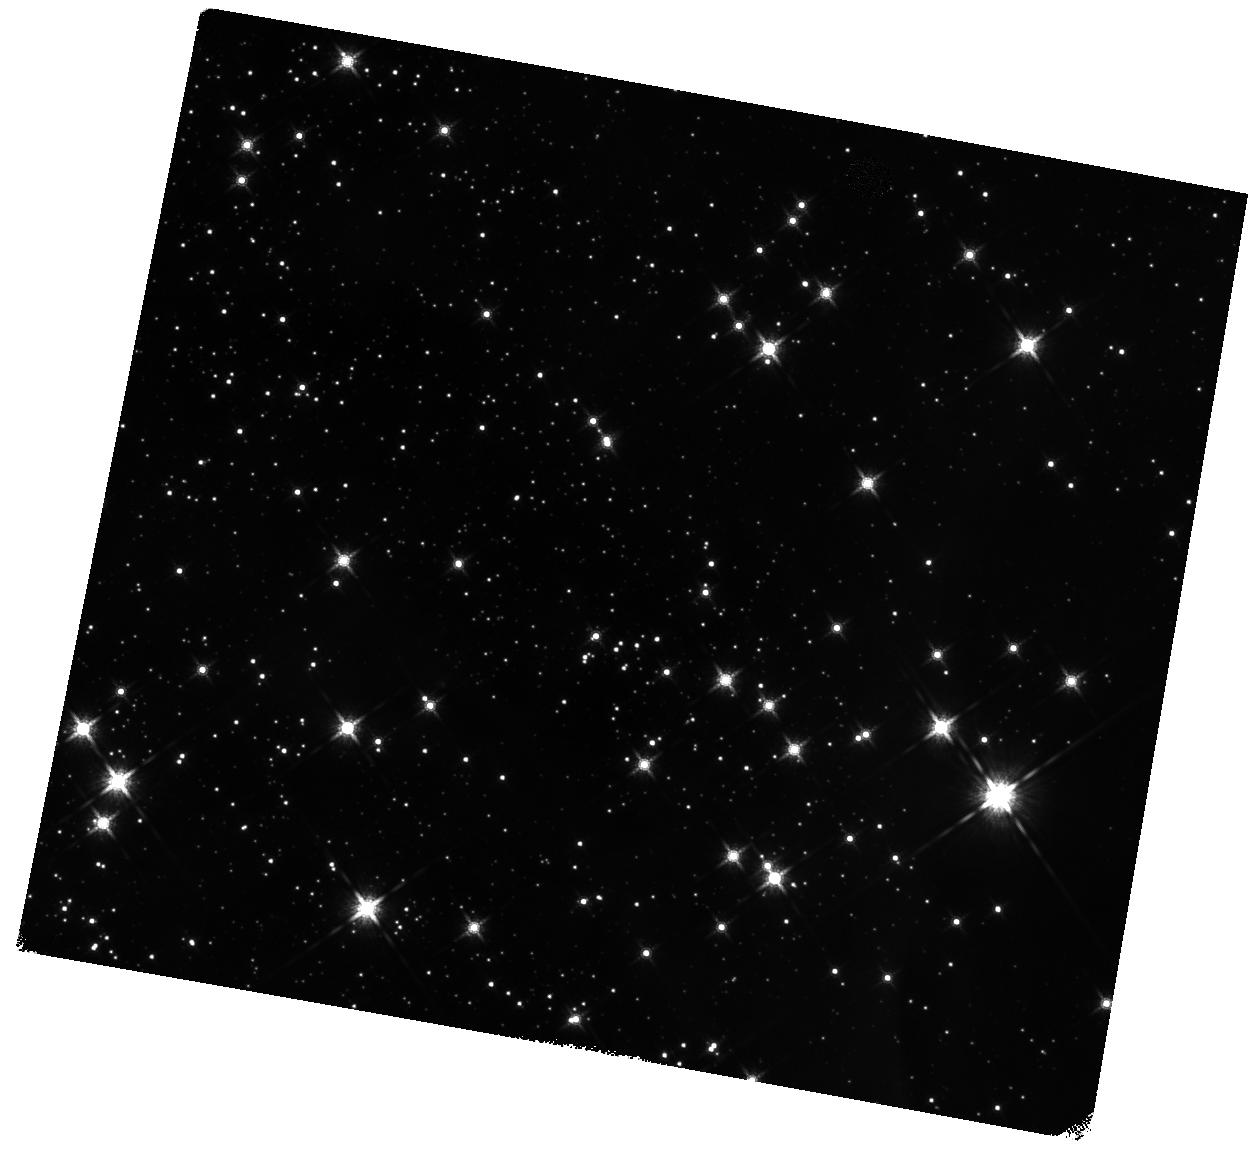
Target: BYF73C. Instrument: WFC3/IR. Filter: F160W. Exposure: 14 min. Observation ID: hst_13742_53_wfc3_ir_f160w_icni53

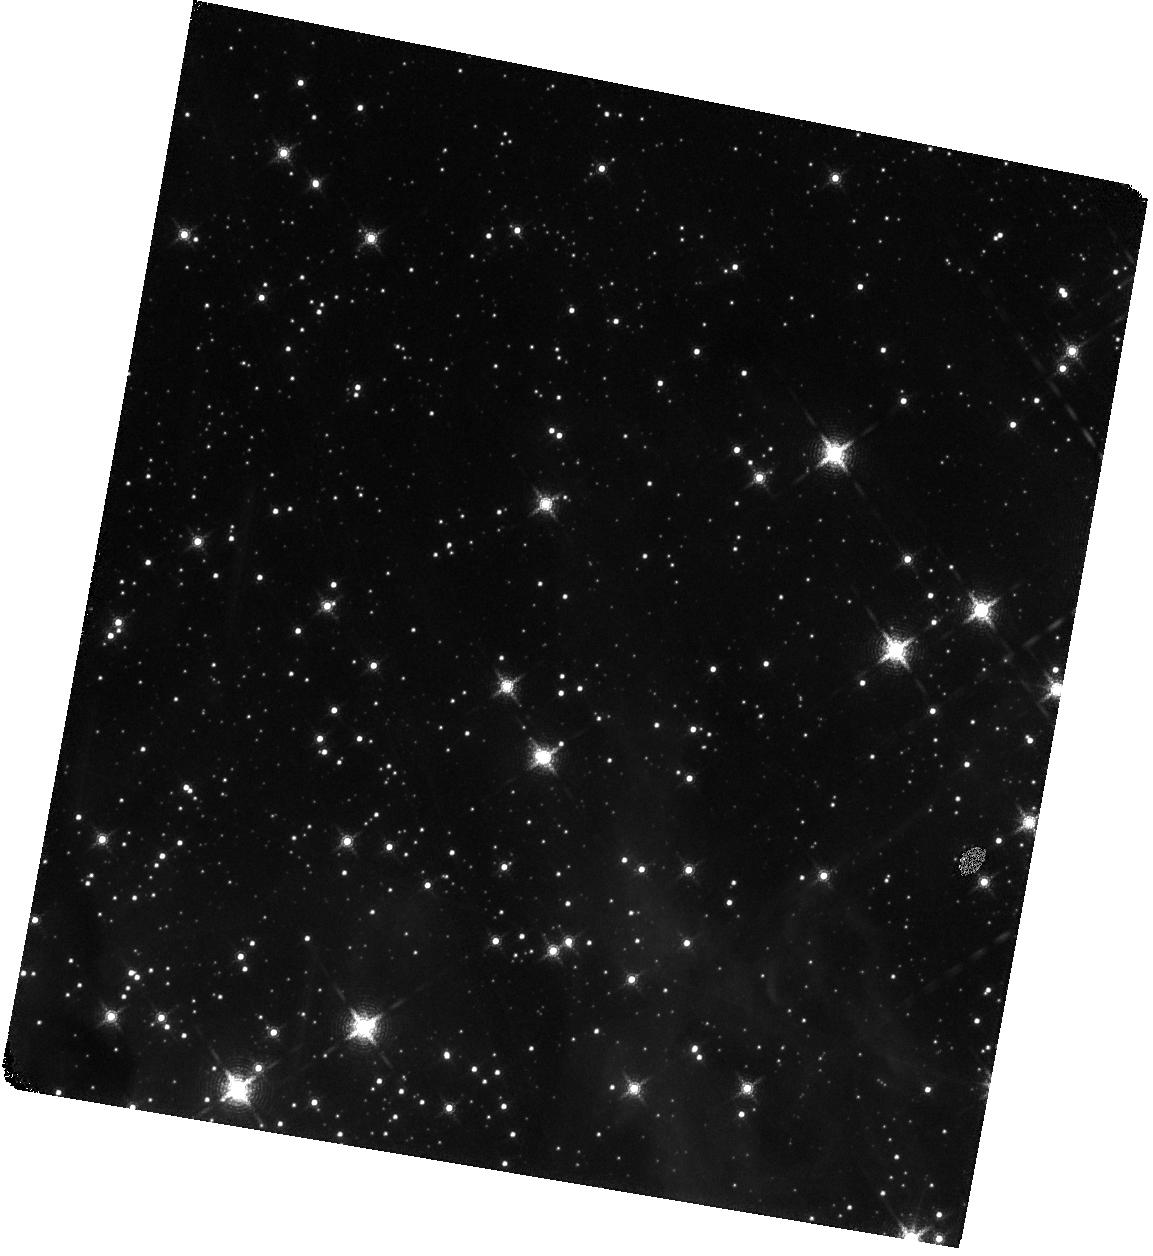
Target: BYF73A. Instrument: WFC3/IR. Filter: F167N. Exposure: 58 min. Observation ID: hst_13742_01_wfc3_ir_f167n_icni01

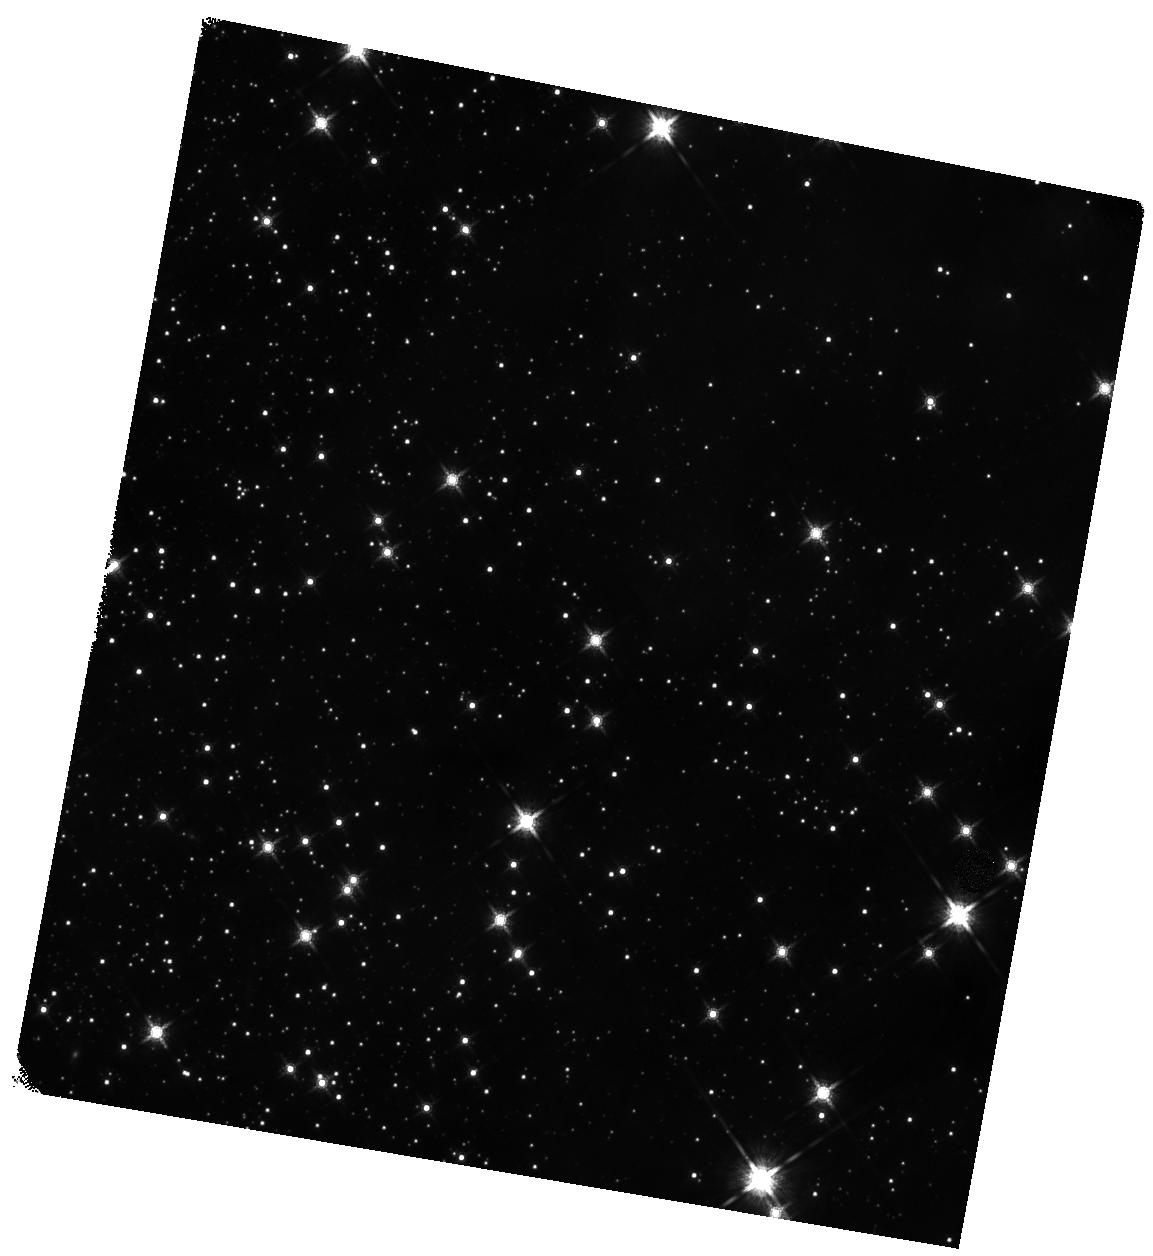
Target: BYF73I. Instrument: WFC3/IR. Filter: F160W. Exposure: 14 min. Observation ID: hst_13742_09_wfc3_ir_f160w_icni09

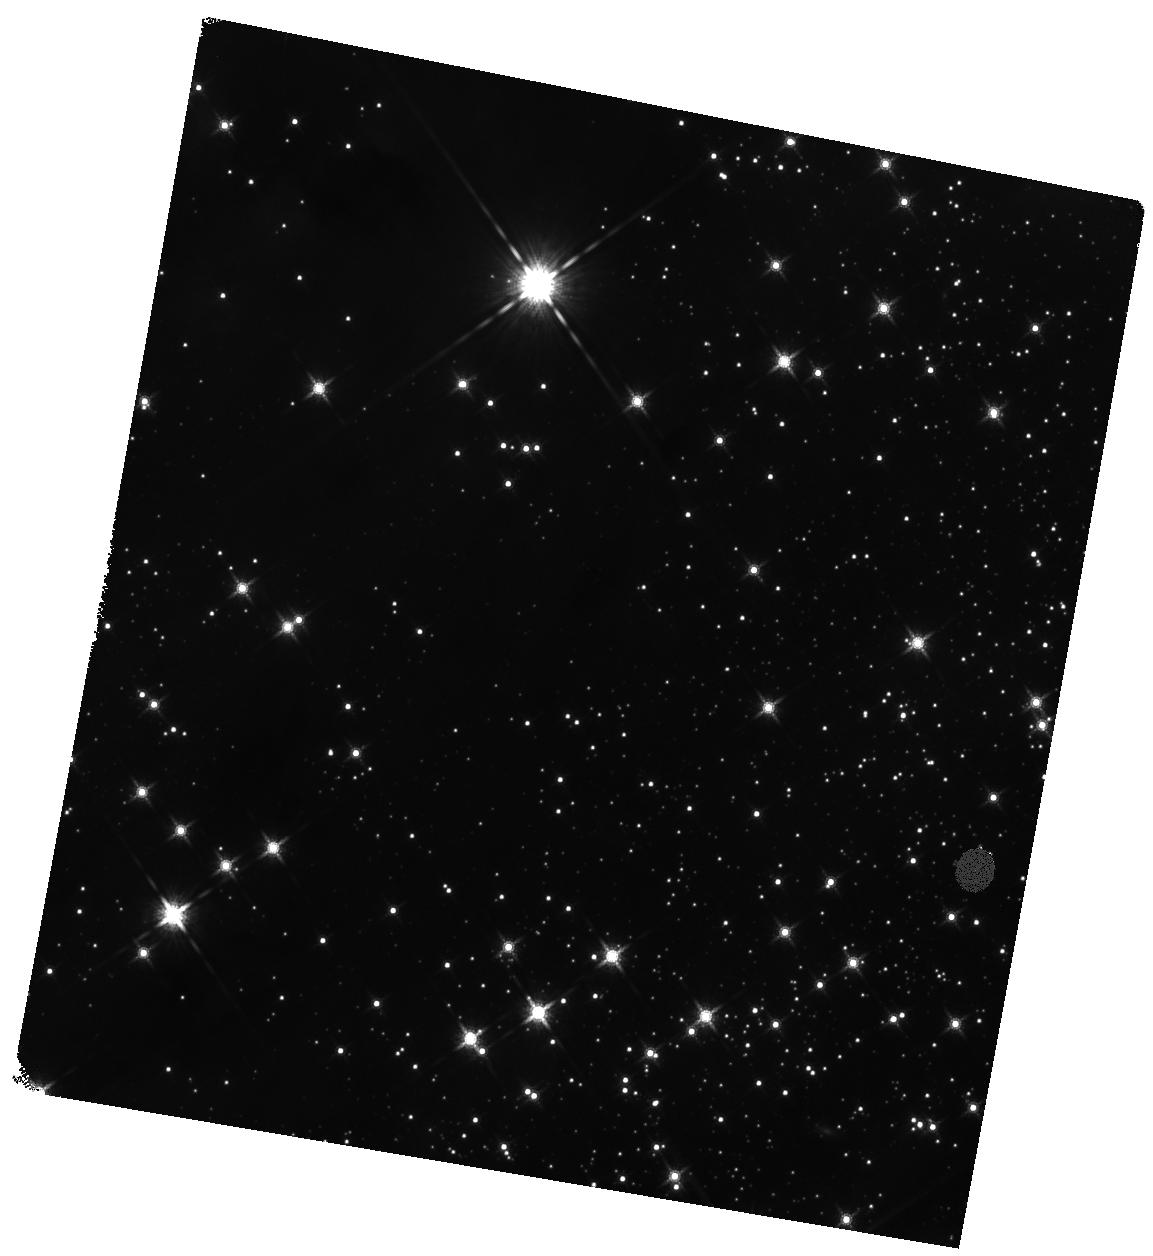
Target: BYF73H. Instrument: WFC3/IR. Filter: F160W. Exposure: 14 min. Observation ID: hst_13742_08_wfc3_ir_f160w_icni08

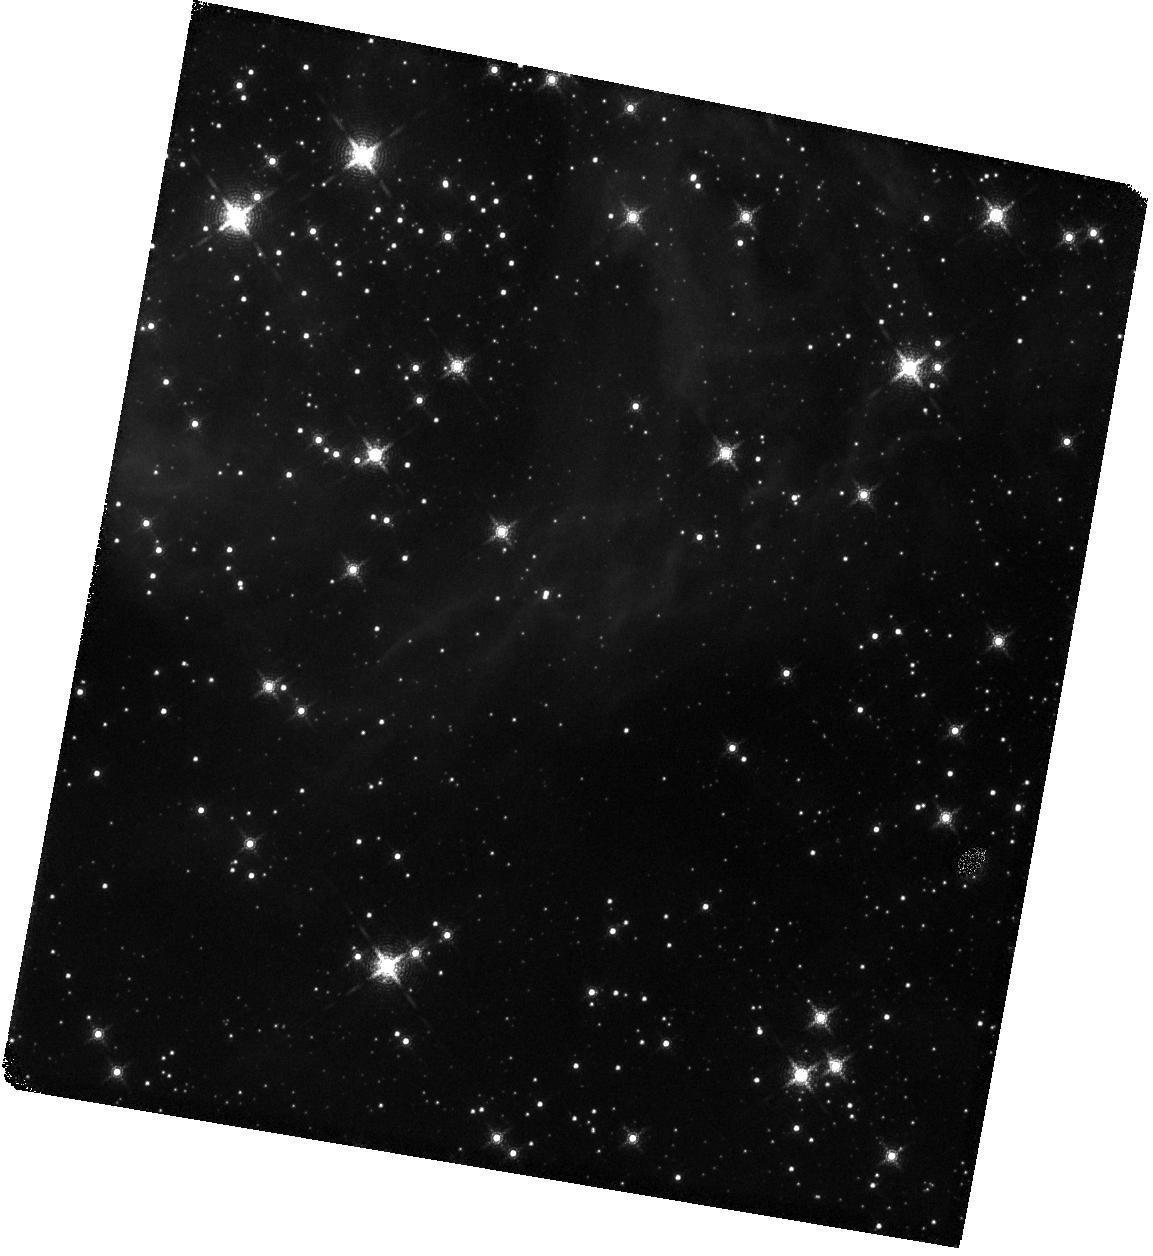
Target: BYF73D. Instrument: WFC3/IR. Filter: F167N. Exposure: 58 min. Observation ID: hst_13742_04_wfc3_ir_f167n_icni04

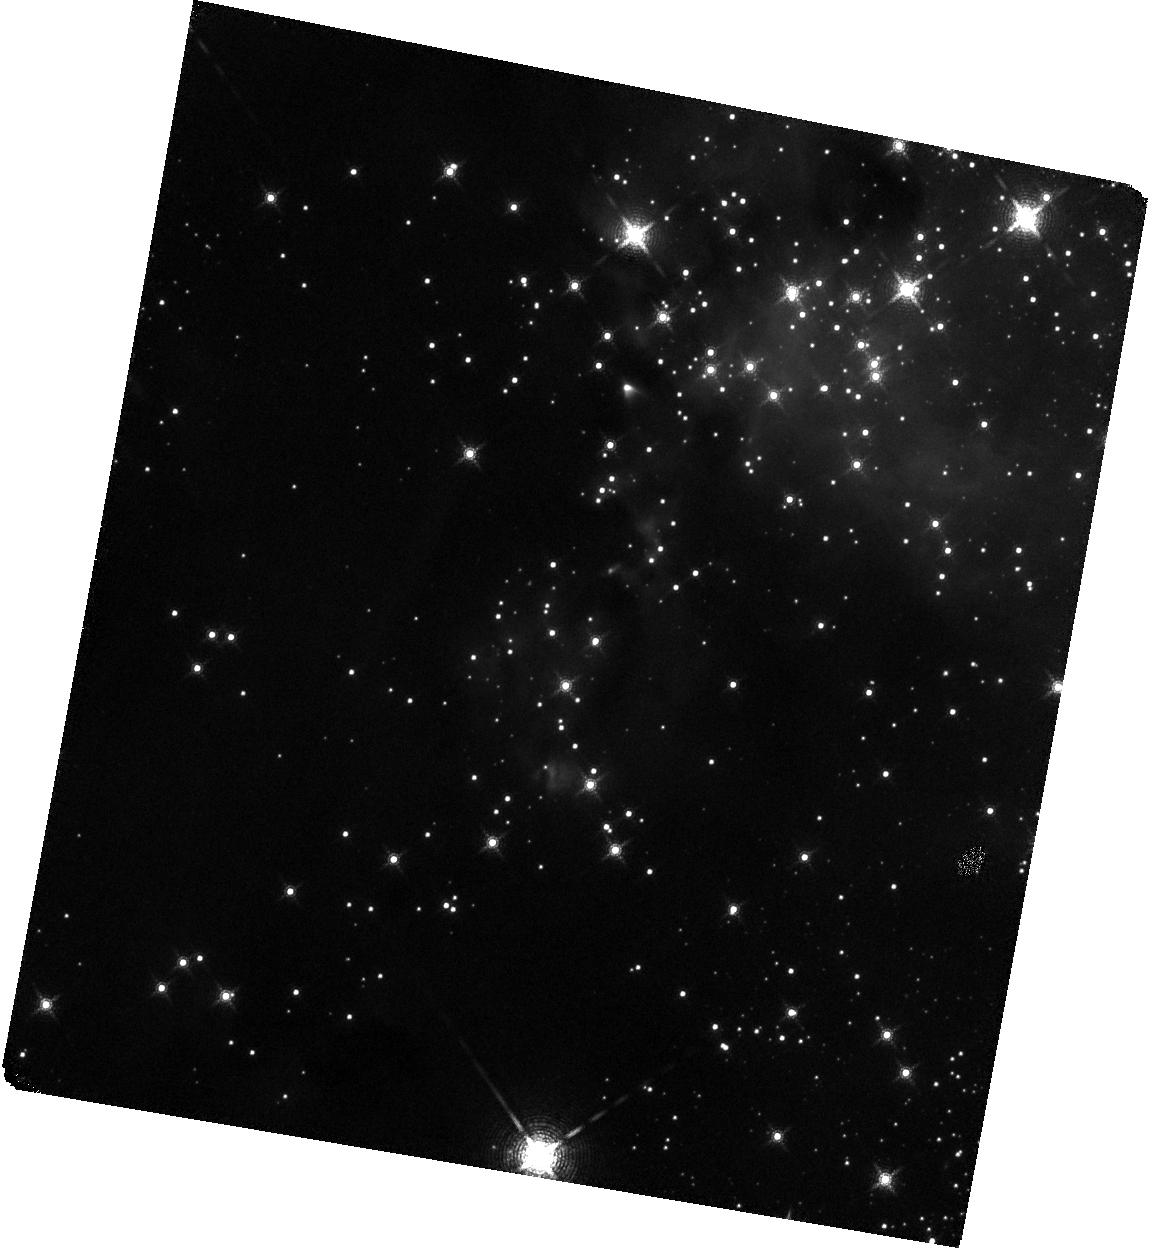
Target: BYF73E. Instrument: WFC3/IR. Filter: F167N. Exposure: 58 min. Observation ID: hst_13742_05_wfc3_ir_f167n_icni05

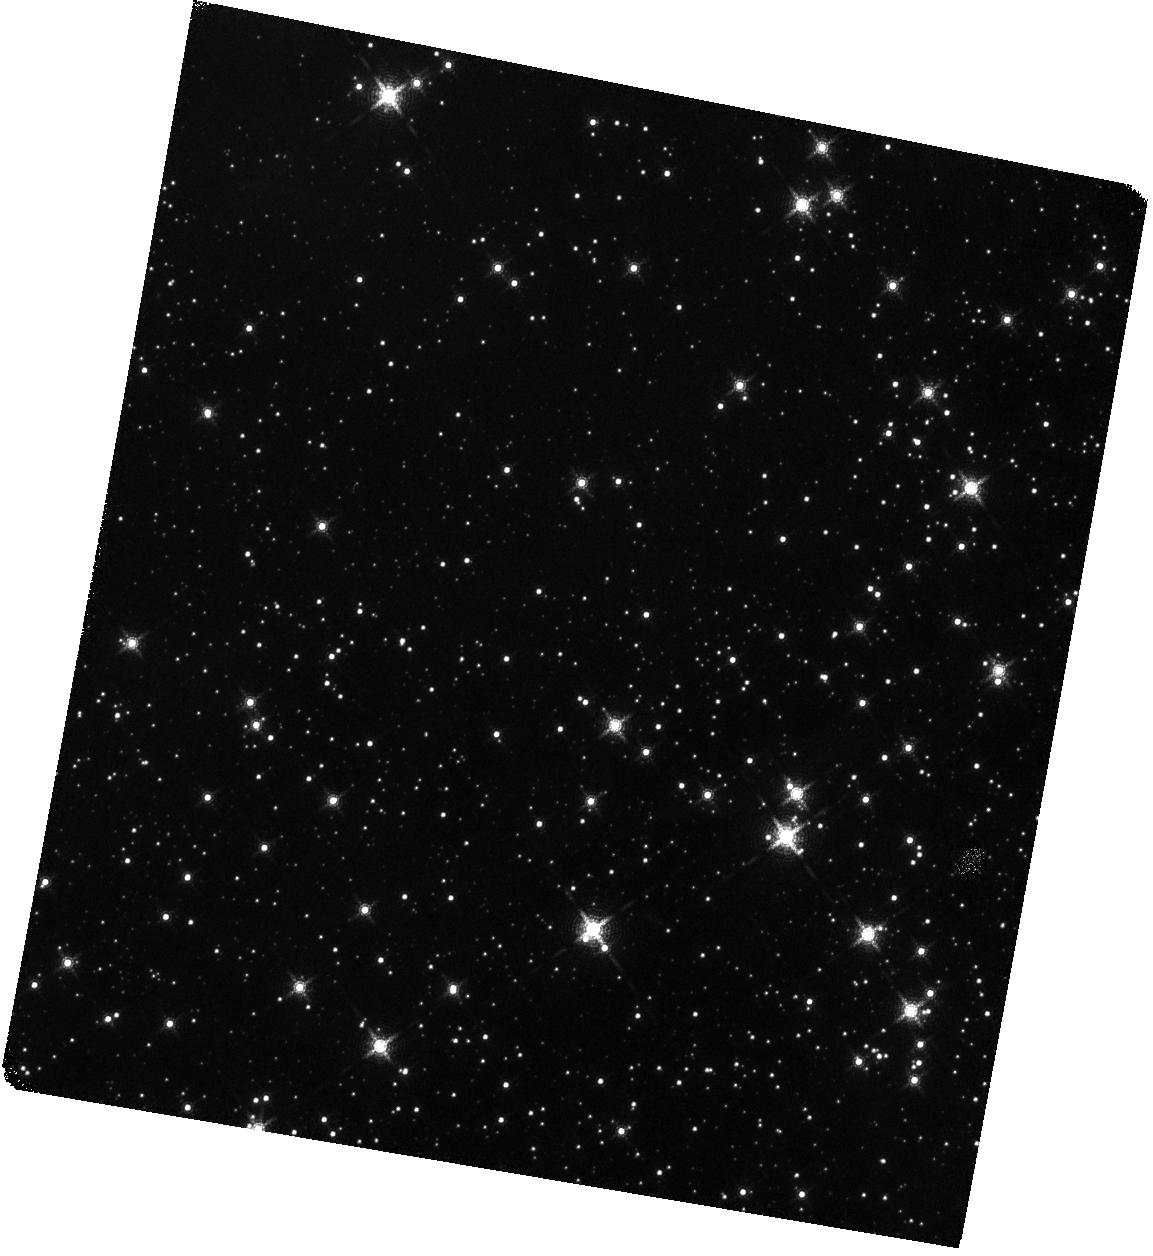
Target: BYF73G. Instrument: WFC3/IR. Filter: F167N. Exposure: 58 min. Observation ID: hst_13742_07_wfc3_ir_f167n_icni07

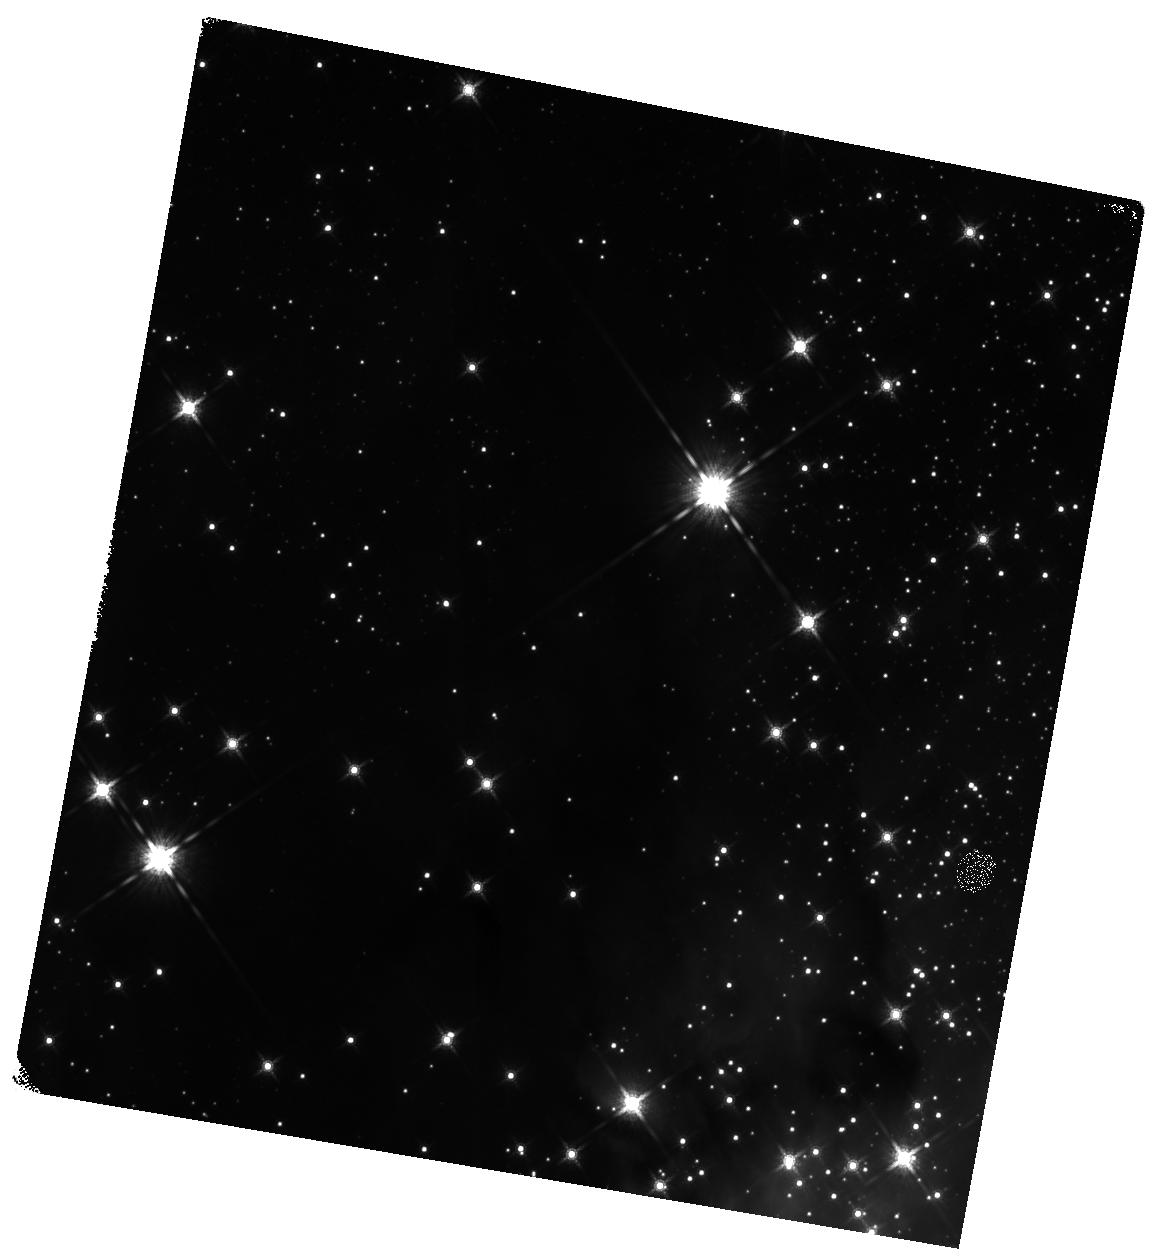
Target: BYF73B. Instrument: WFC3/IR. Filter: F160W. Exposure: 14 min. Observation ID: hst_13742_02_wfc3_ir_f160w_icni02

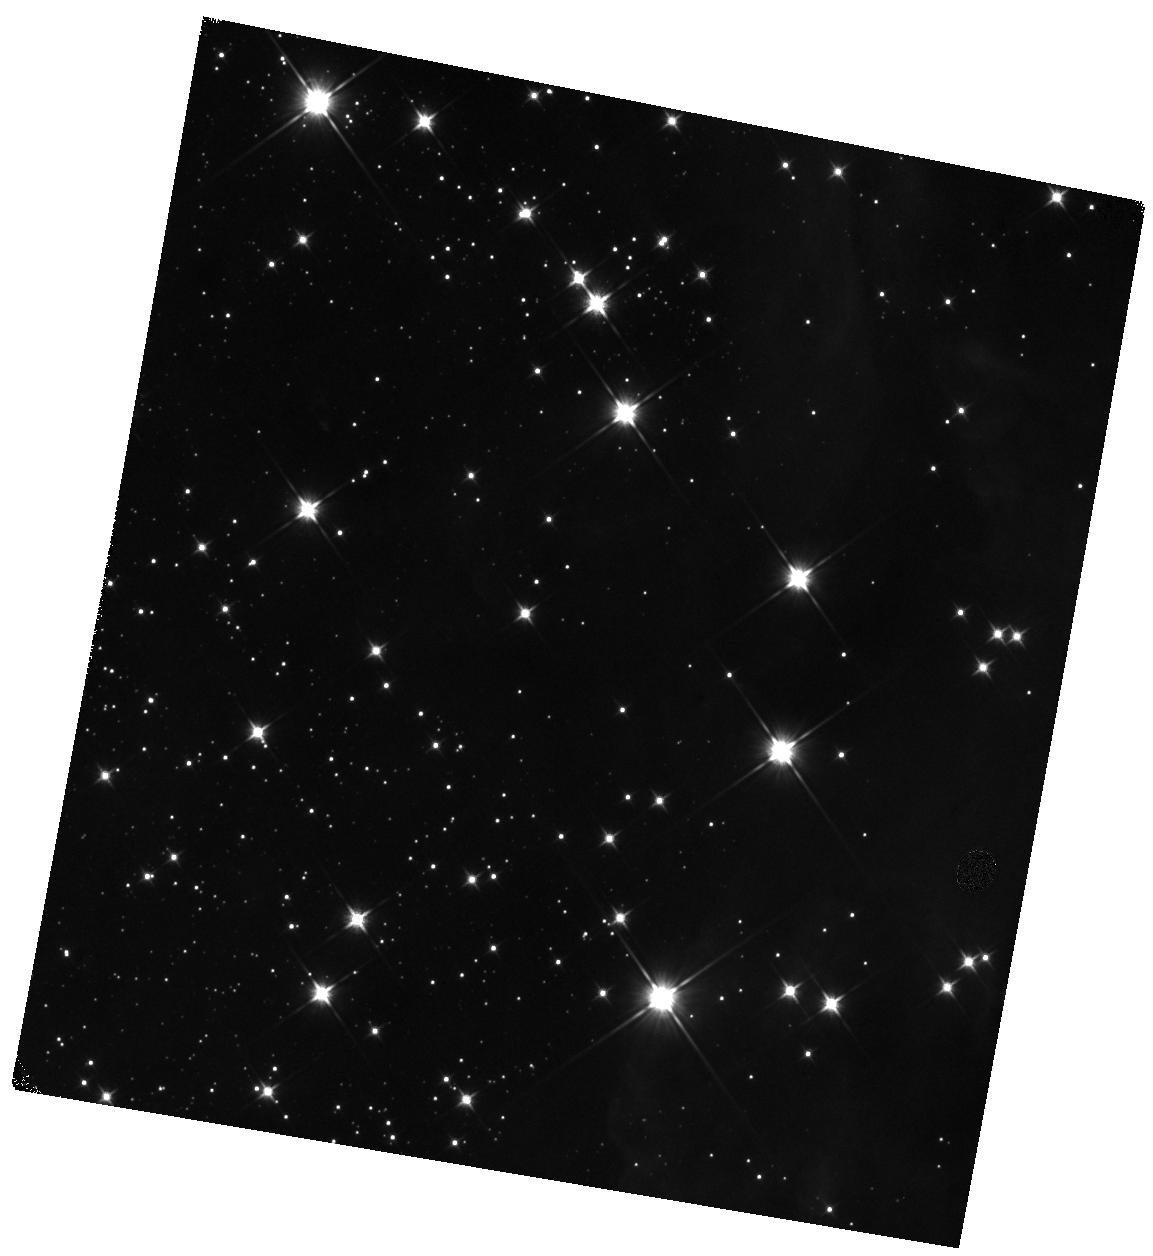
Target: BYF73F. Instrument: WFC3/IR. Filter: F110W. Exposure: 13 min. Observation ID: hst_13742_06_wfc3_ir_f110w_icni06

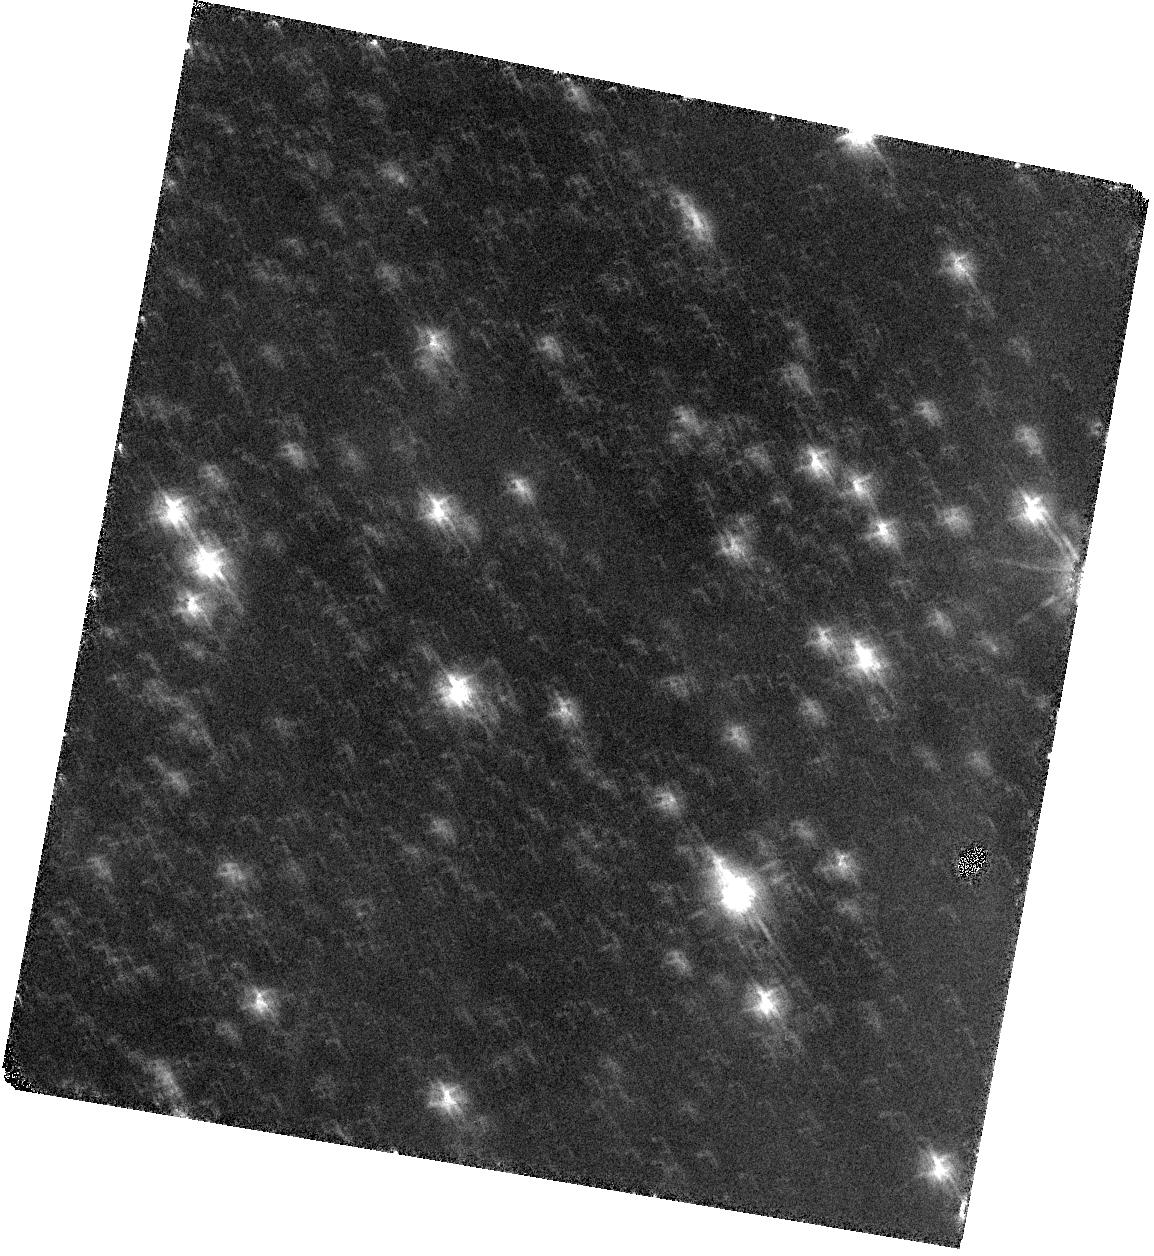
Target: BYF73C. Instrument: WFC3/IR. Filter: F167N. Exposure: 58 min. Observation ID: hst_13742_03_wfc3_ir_f167n_icni03

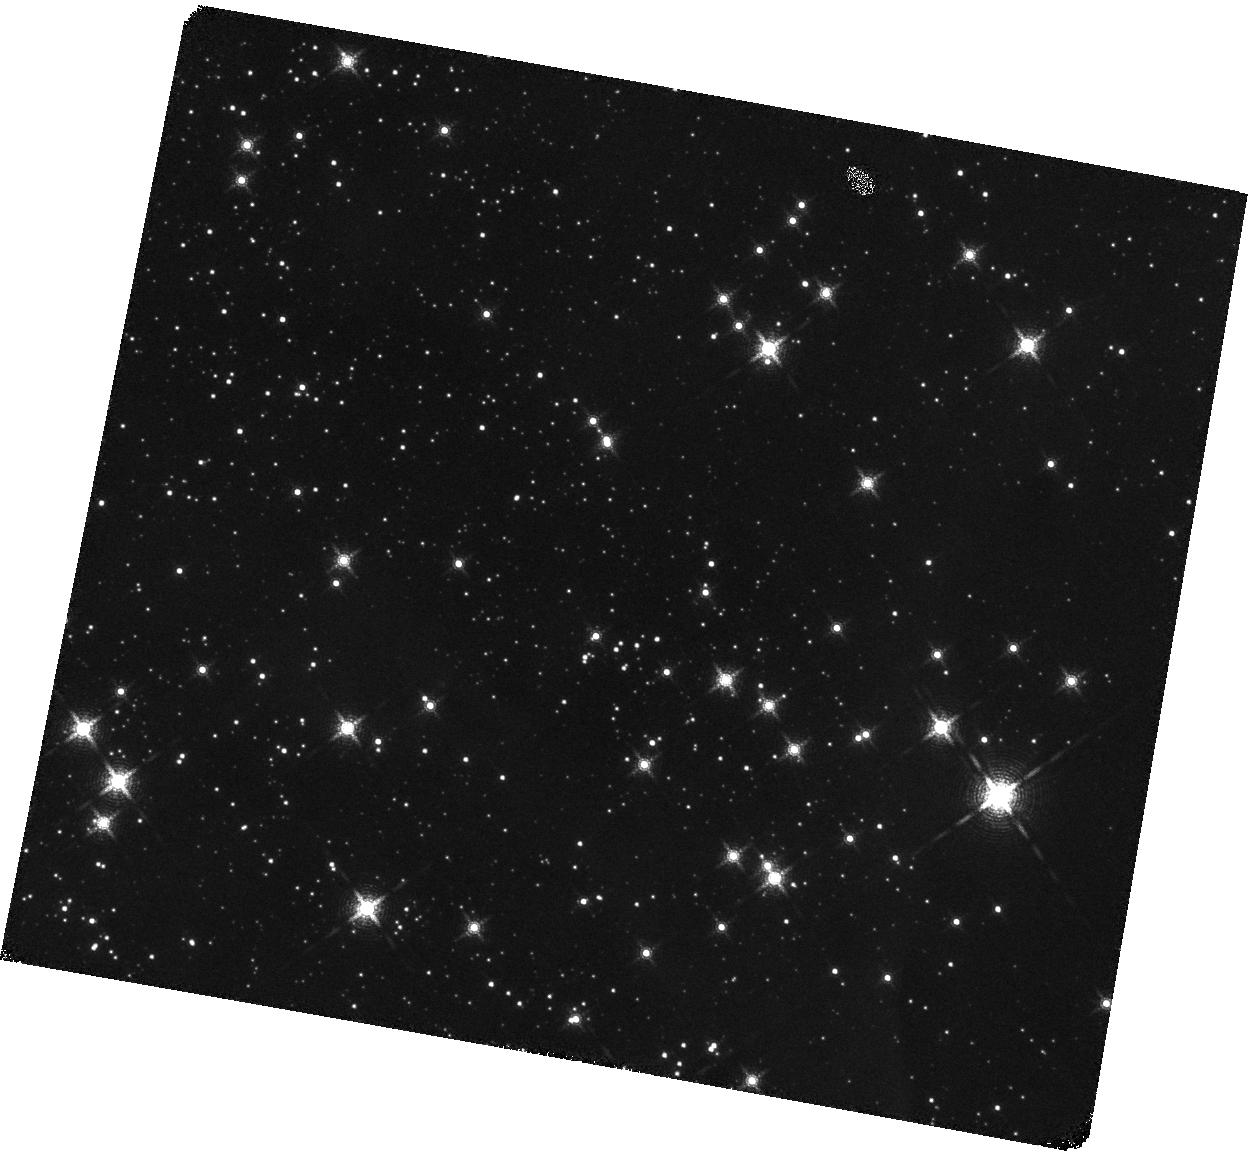
Target: BYF73C. Instrument: WFC3/IR. Filter: F167N. Exposure: 58 min. Observation ID: hst_13742_53_wfc3_ir_f167n_icni53

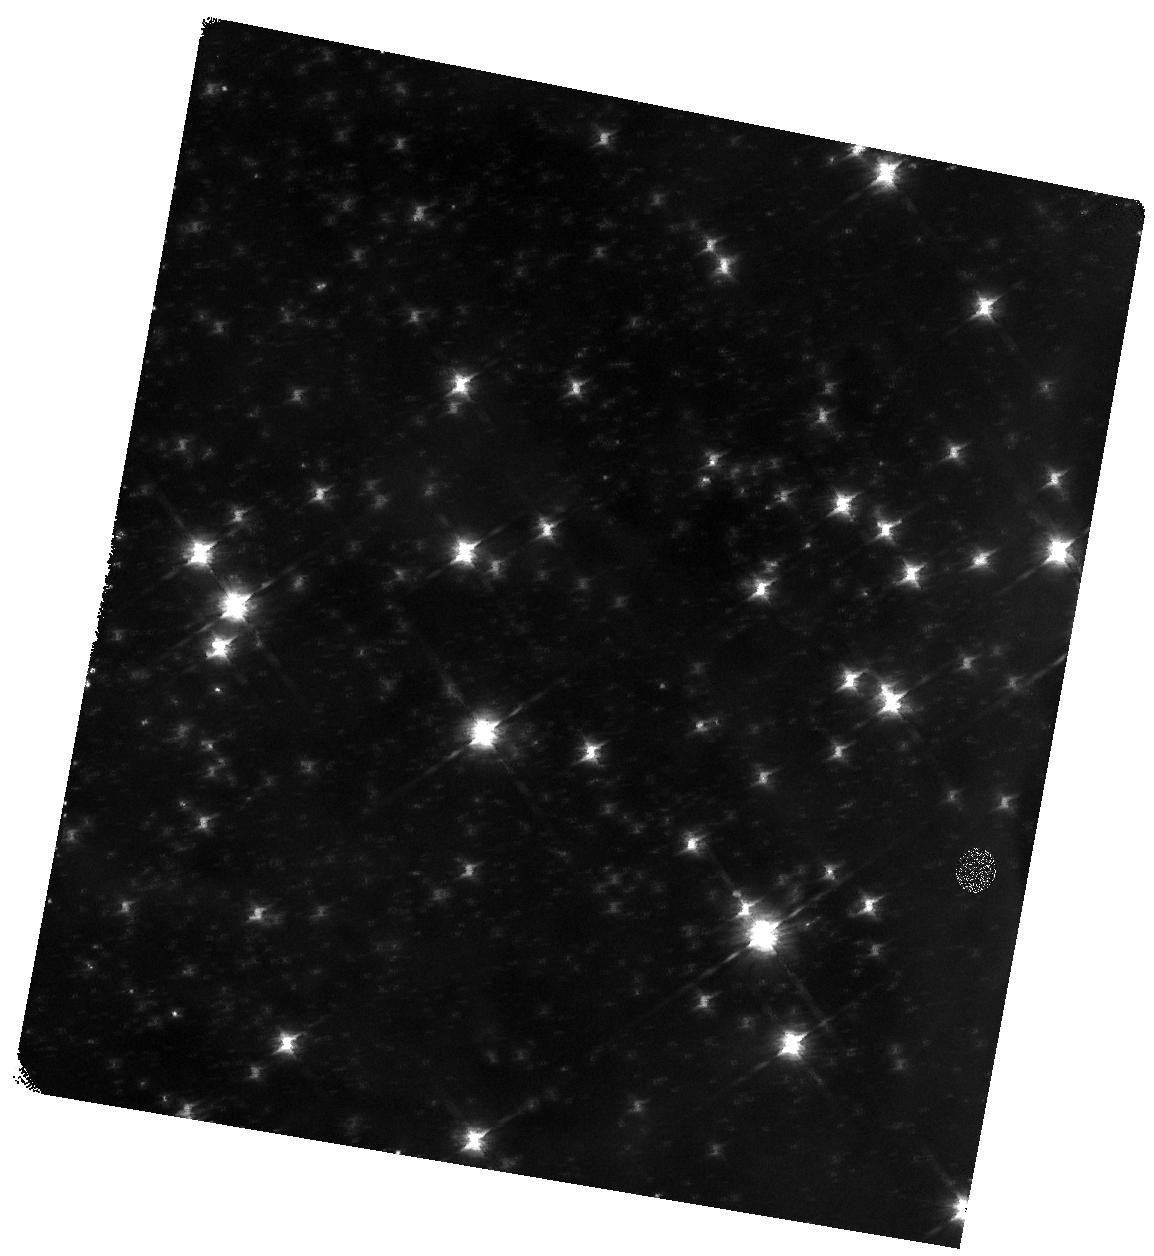
Target: BYF73C. Instrument: WFC3/IR. Filter: F160W. Exposure: 14 min. Observation ID: hst_13742_03_wfc3_ir_f160w_icni03

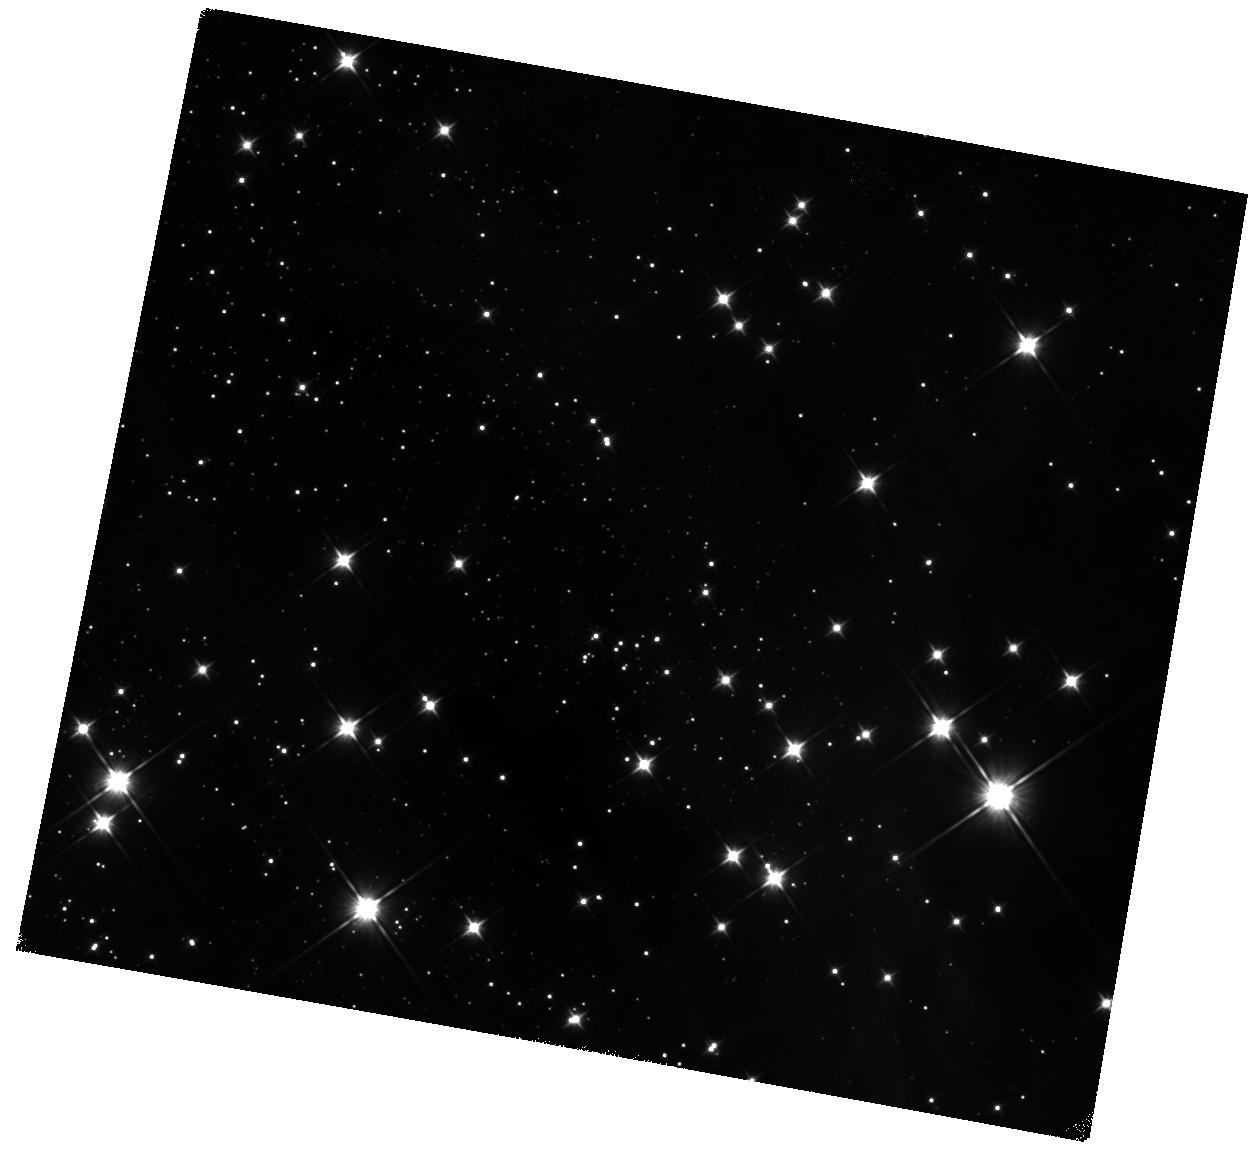
Target: BYF73C. Instrument: WFC3/IR. Filter: F110W. Exposure: 13 min. Observation ID: hst_13742_53_wfc3_ir_f110w_icni53

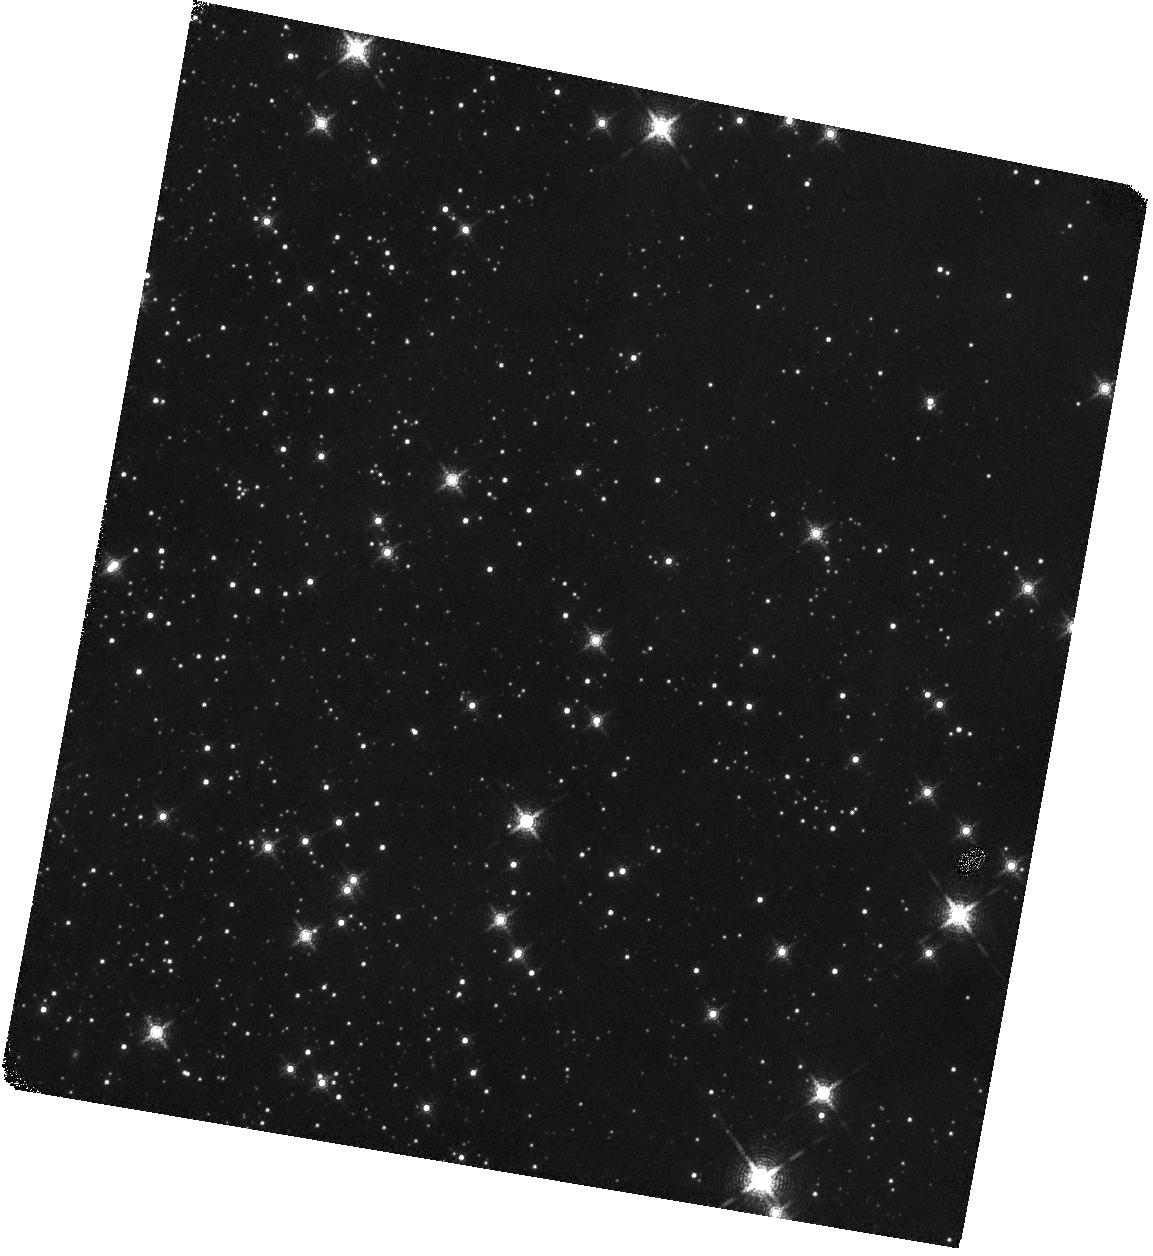
Target: BYF73I. Instrument: WFC3/IR. Filter: F167N. Exposure: 58 min. Observation ID: hst_13742_09_wfc3_ir_f167n_icni09

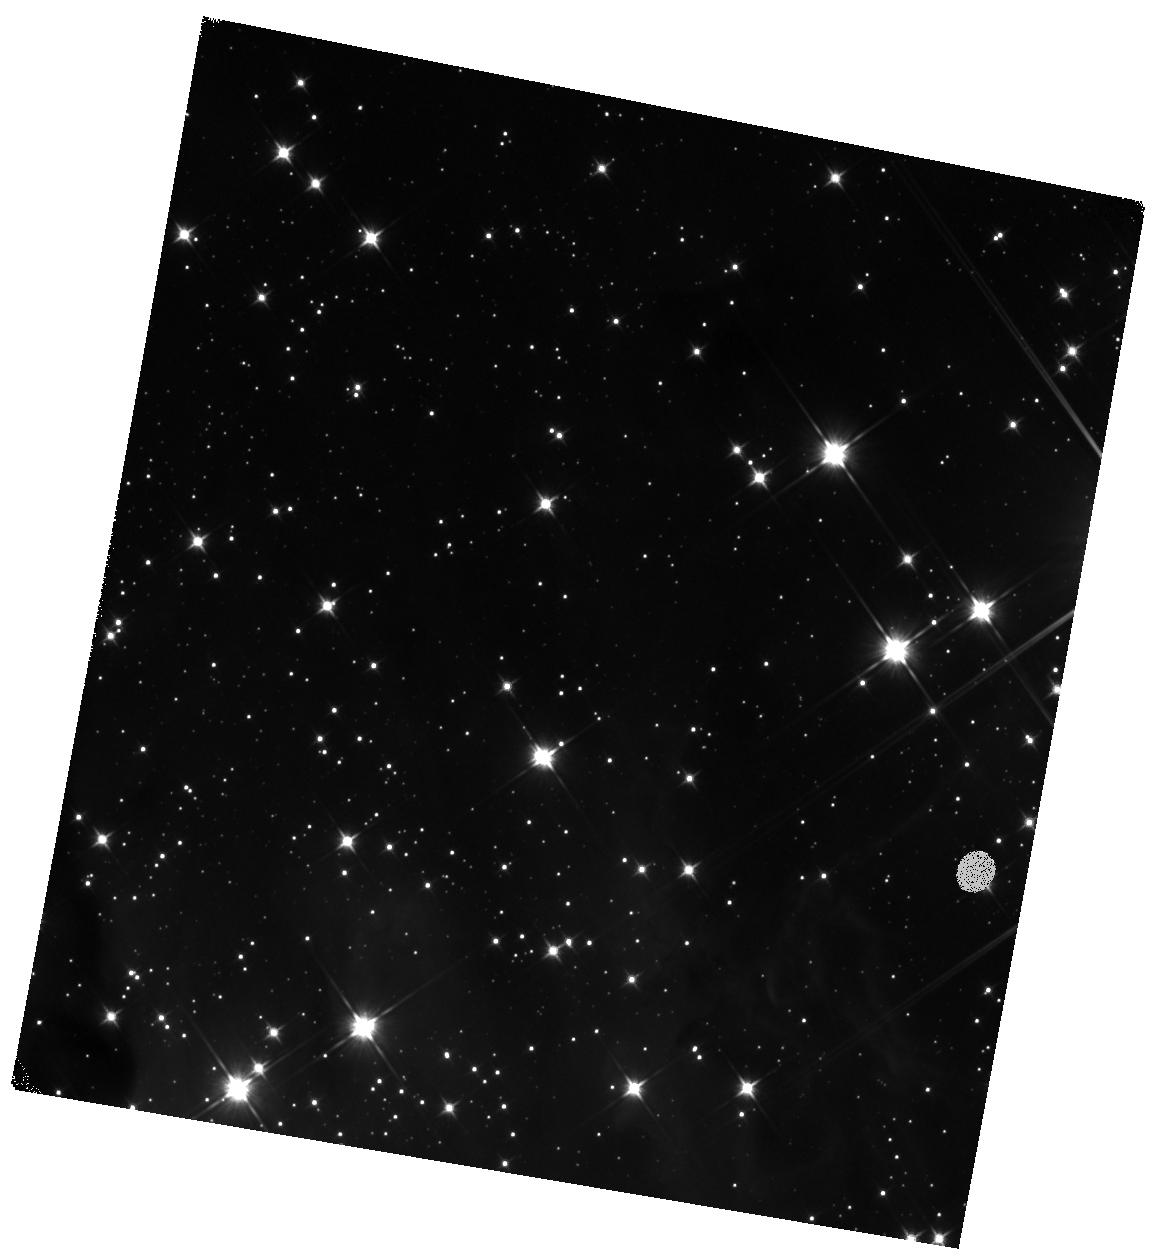
Target: BYF73A. Instrument: WFC3/IR. Filter: F110W. Exposure: 13 min. Observation ID: hst_13742_01_wfc3_ir_f110w_icni01

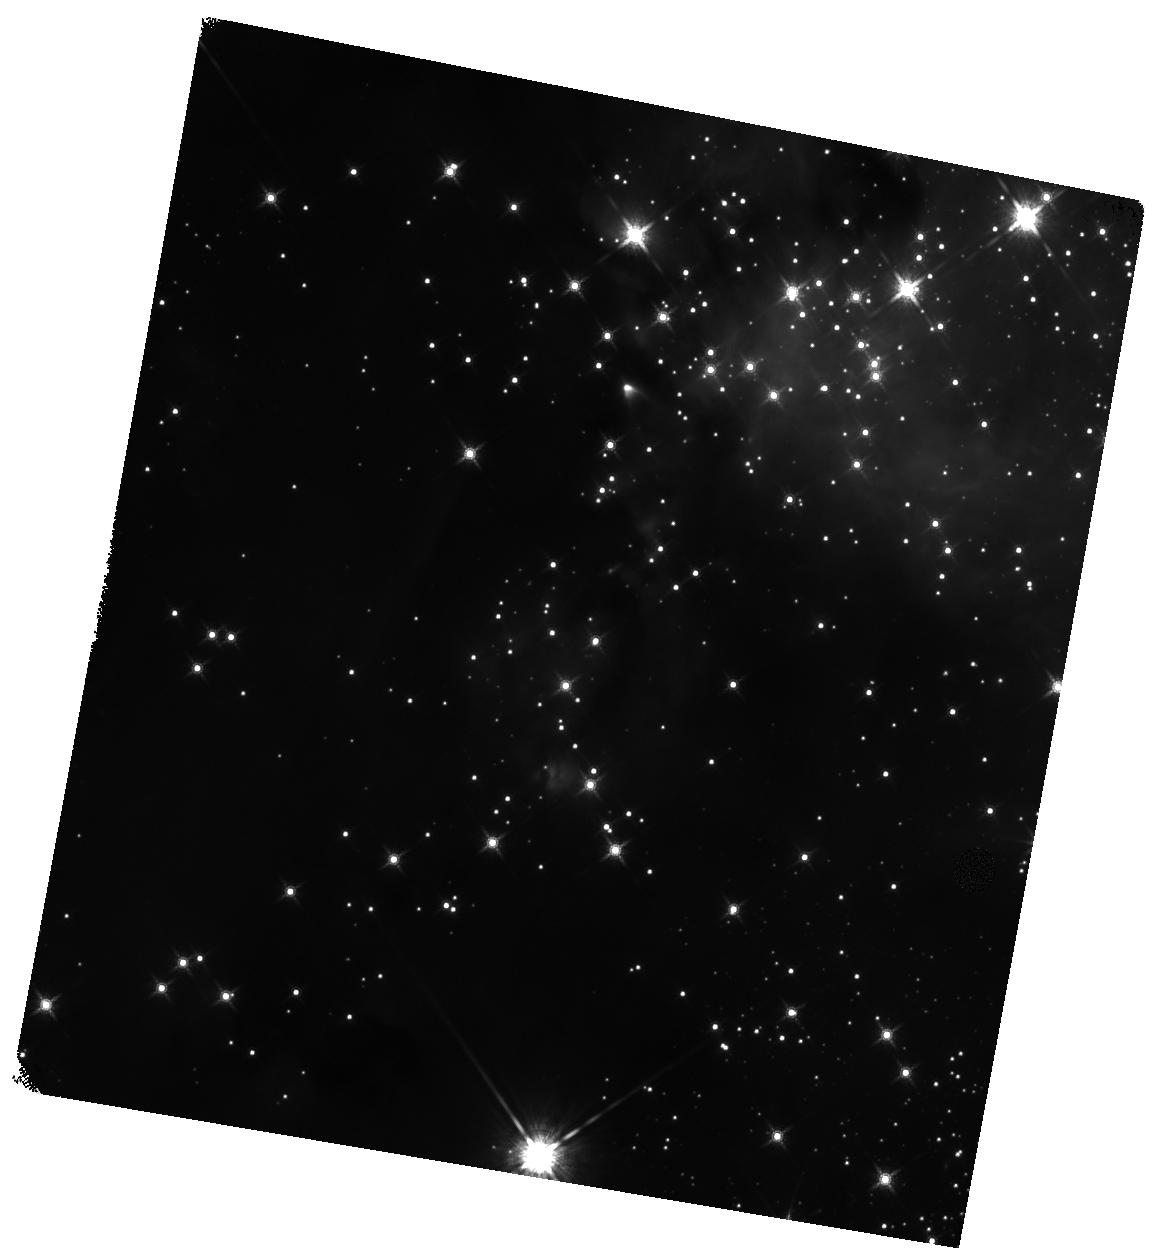
Target: BYF73E. Instrument: WFC3/IR. Filter: F160W. Exposure: 14 min. Observation ID: hst_13742_05_wfc3_ir_f160w_icni05

Kinematics of a Massive Star Cluster in Formation (PI: Tan, Jonathan Charles)

We propose to measure the proper motion stellar kinematics of a massive (~10^4Msun), forming proto-star-cluster to test basic theoretical models of formation. This will be the first time such a measurement has been performed. It requires HST-WFC3/IR and is beyond the practical capabilities of ground-based adaptive optics (AO) observations. In contrast to previously-studied massive, young (<10 Myr-old), already-formed clusters, such as NGC3603, Westerlund 1 or the Arches, our target protocluster, G286.21+0.17 (hereafter G286), is still gas-dominated and undergoing active star formation. It has been carefully selected from a complete survey of ~300 dense molecular gas clumps in a 120 sq. deg. region of the Galactic plane. The cluster is also relatively nearby (~2.5 kpc), but not too close that it would span a prohibitively large angular area or suffer from significant saturation problems. Such massive systems are rare and indeed we are unaware of any equivalent, early-stage (i.e., gas dominated) cluster that is closer. Given the depth of its gravitational potential based on its mass and size, the expected proper motions of many independent sub-clusters of stars are detectable at the ~5 sigma level over a 2-year baseline and global contraction of the cluster can be seen if it is happening even at just ~10% of the free-fall rate.